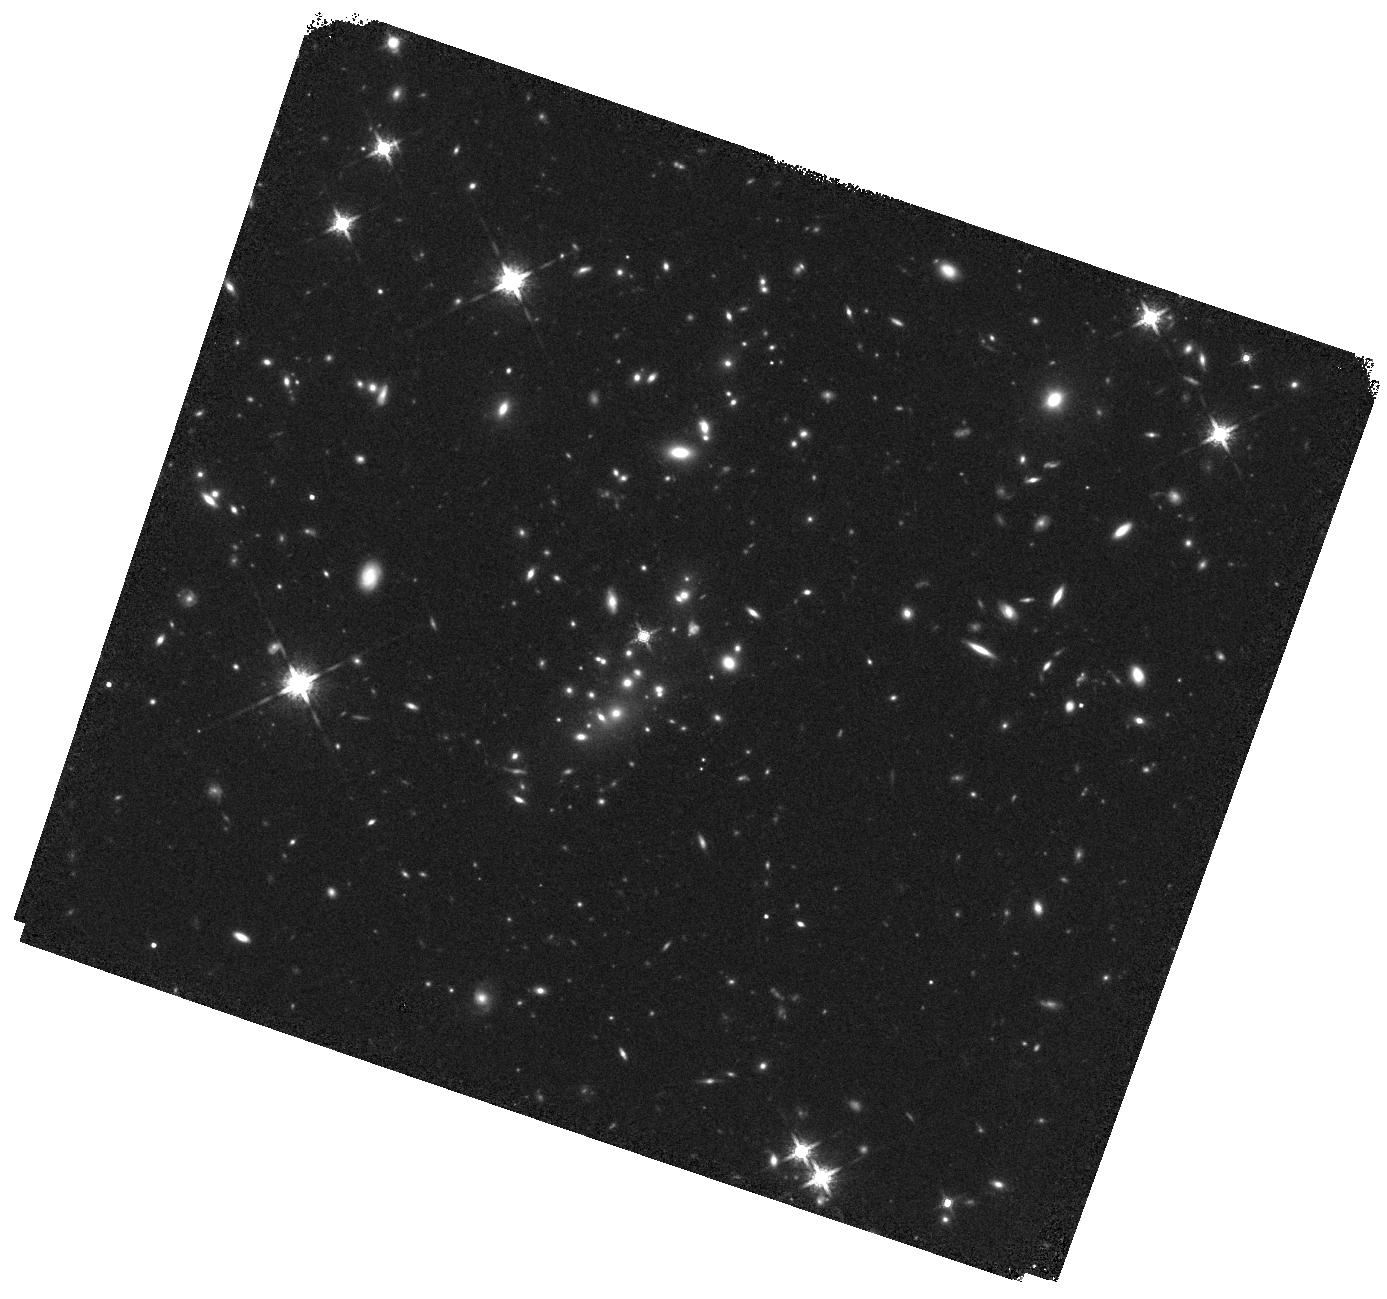
Target: XMM1229
Instrument: WFC3/IR
Filter: F160W
Exposure: 19 min
Observation ID: hst_12051_01_wfc3_ir_f160w_ibe001

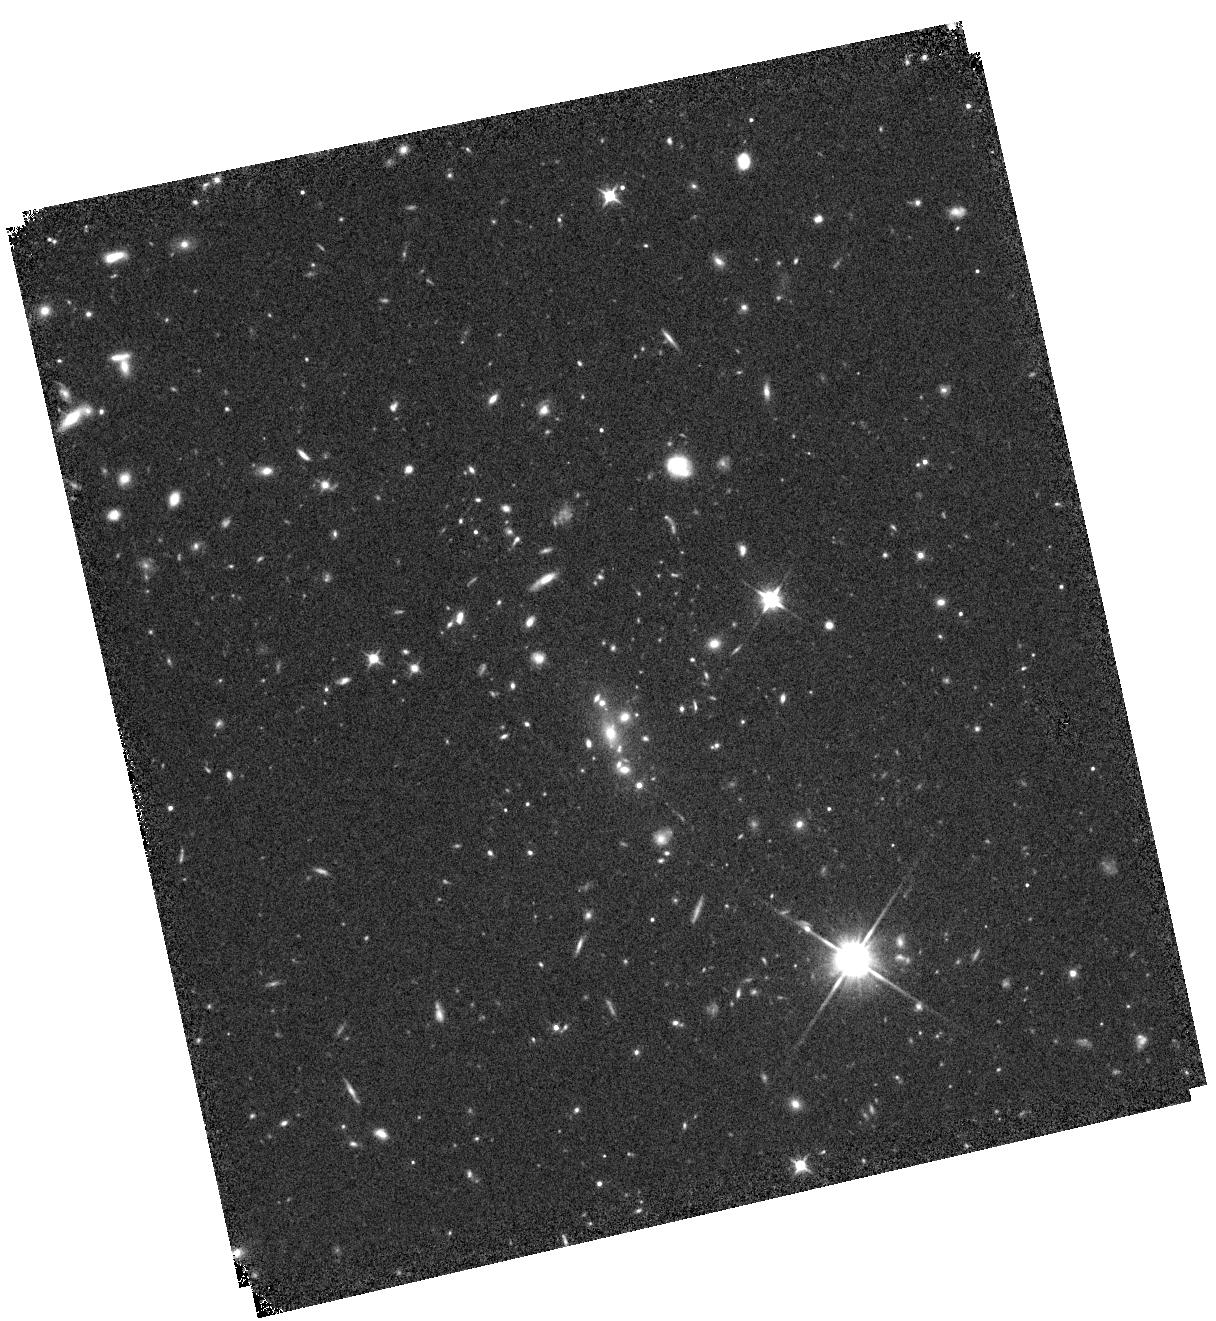
Target: XMM2235
Instrument: WFC3/IR
Filter: F110W
Exposure: 19 min
Observation ID: hst_12051_04_wfc3_ir_f110w_ibe004

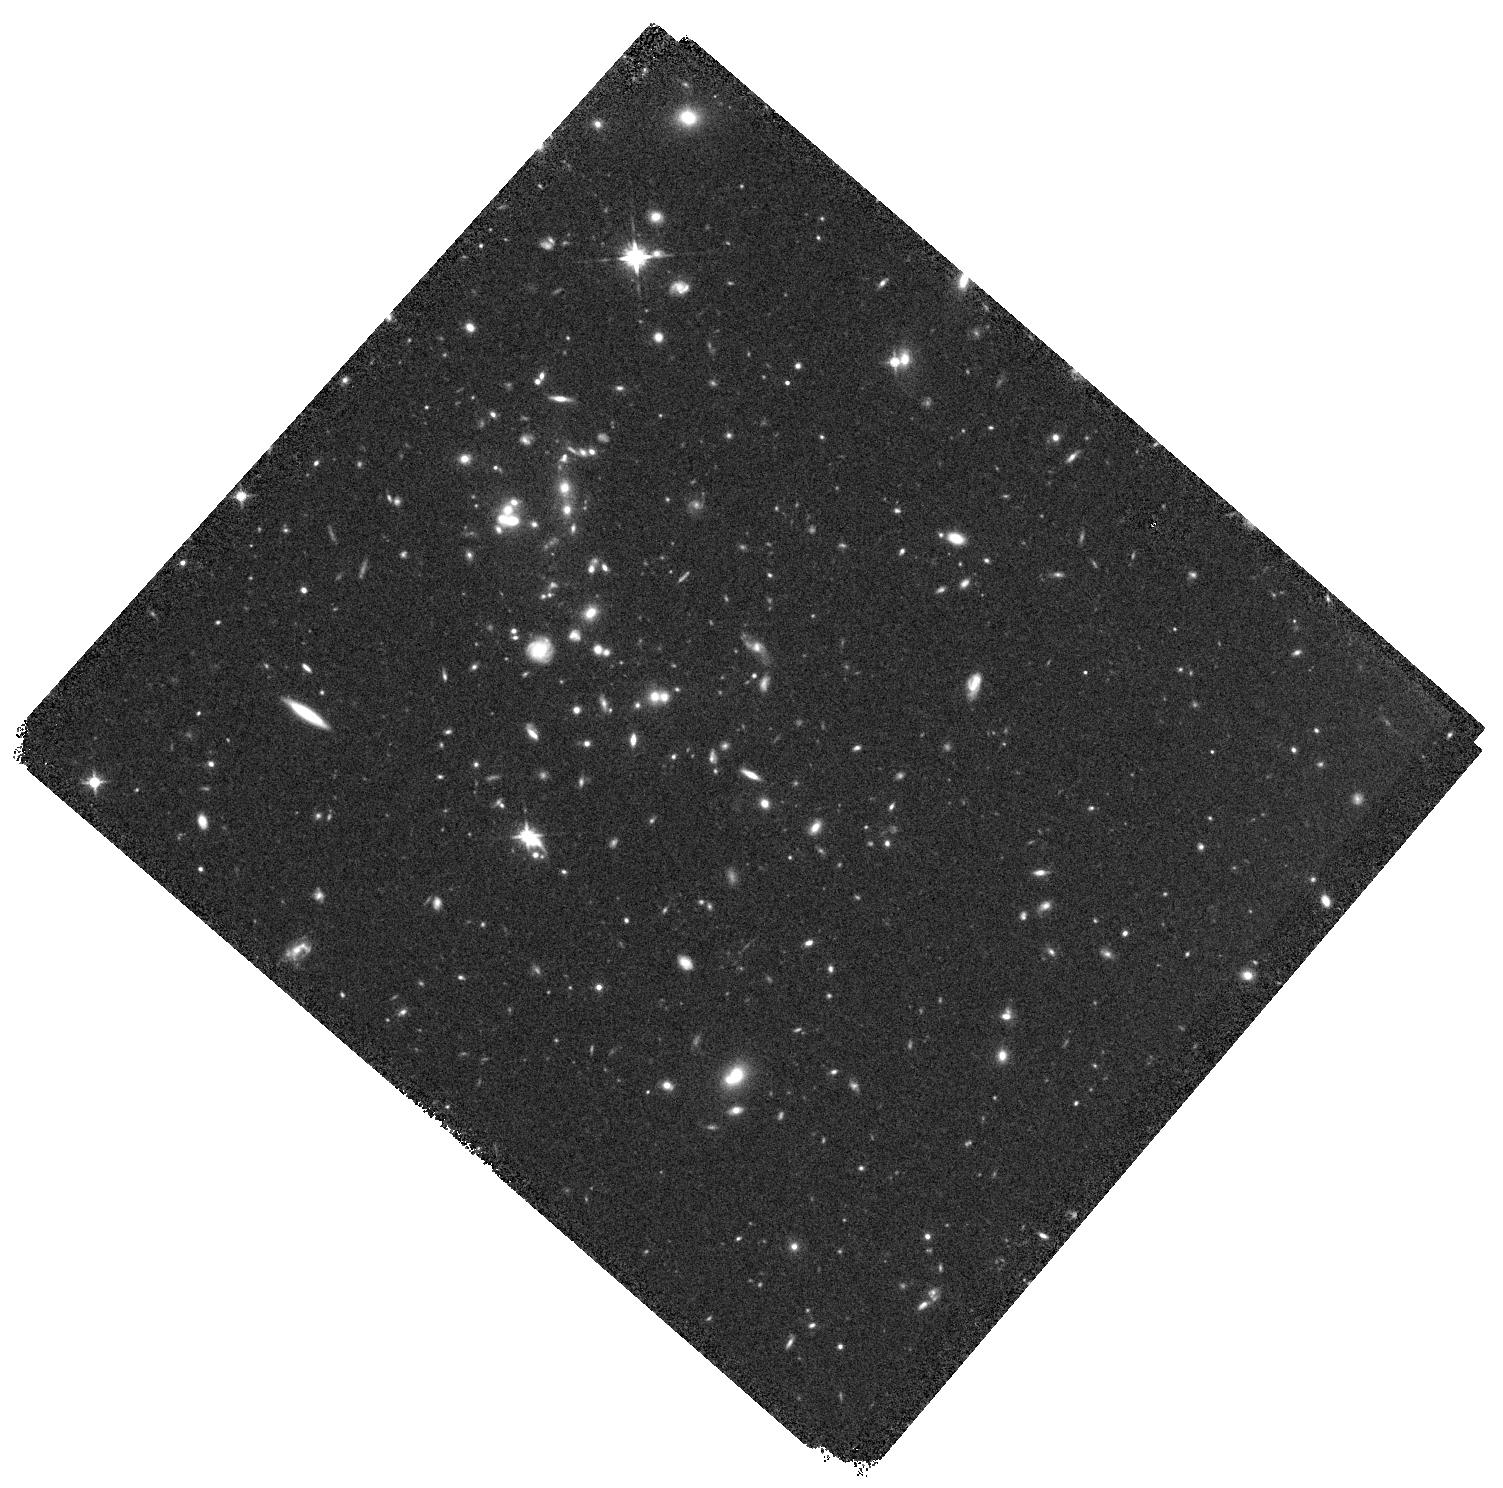
Target: ISCS1434
Instrument: WFC3/IR
Filter: F125W
Exposure: 20 min
Observation ID: hst_12051_03_wfc3_ir_f125w_ibe003

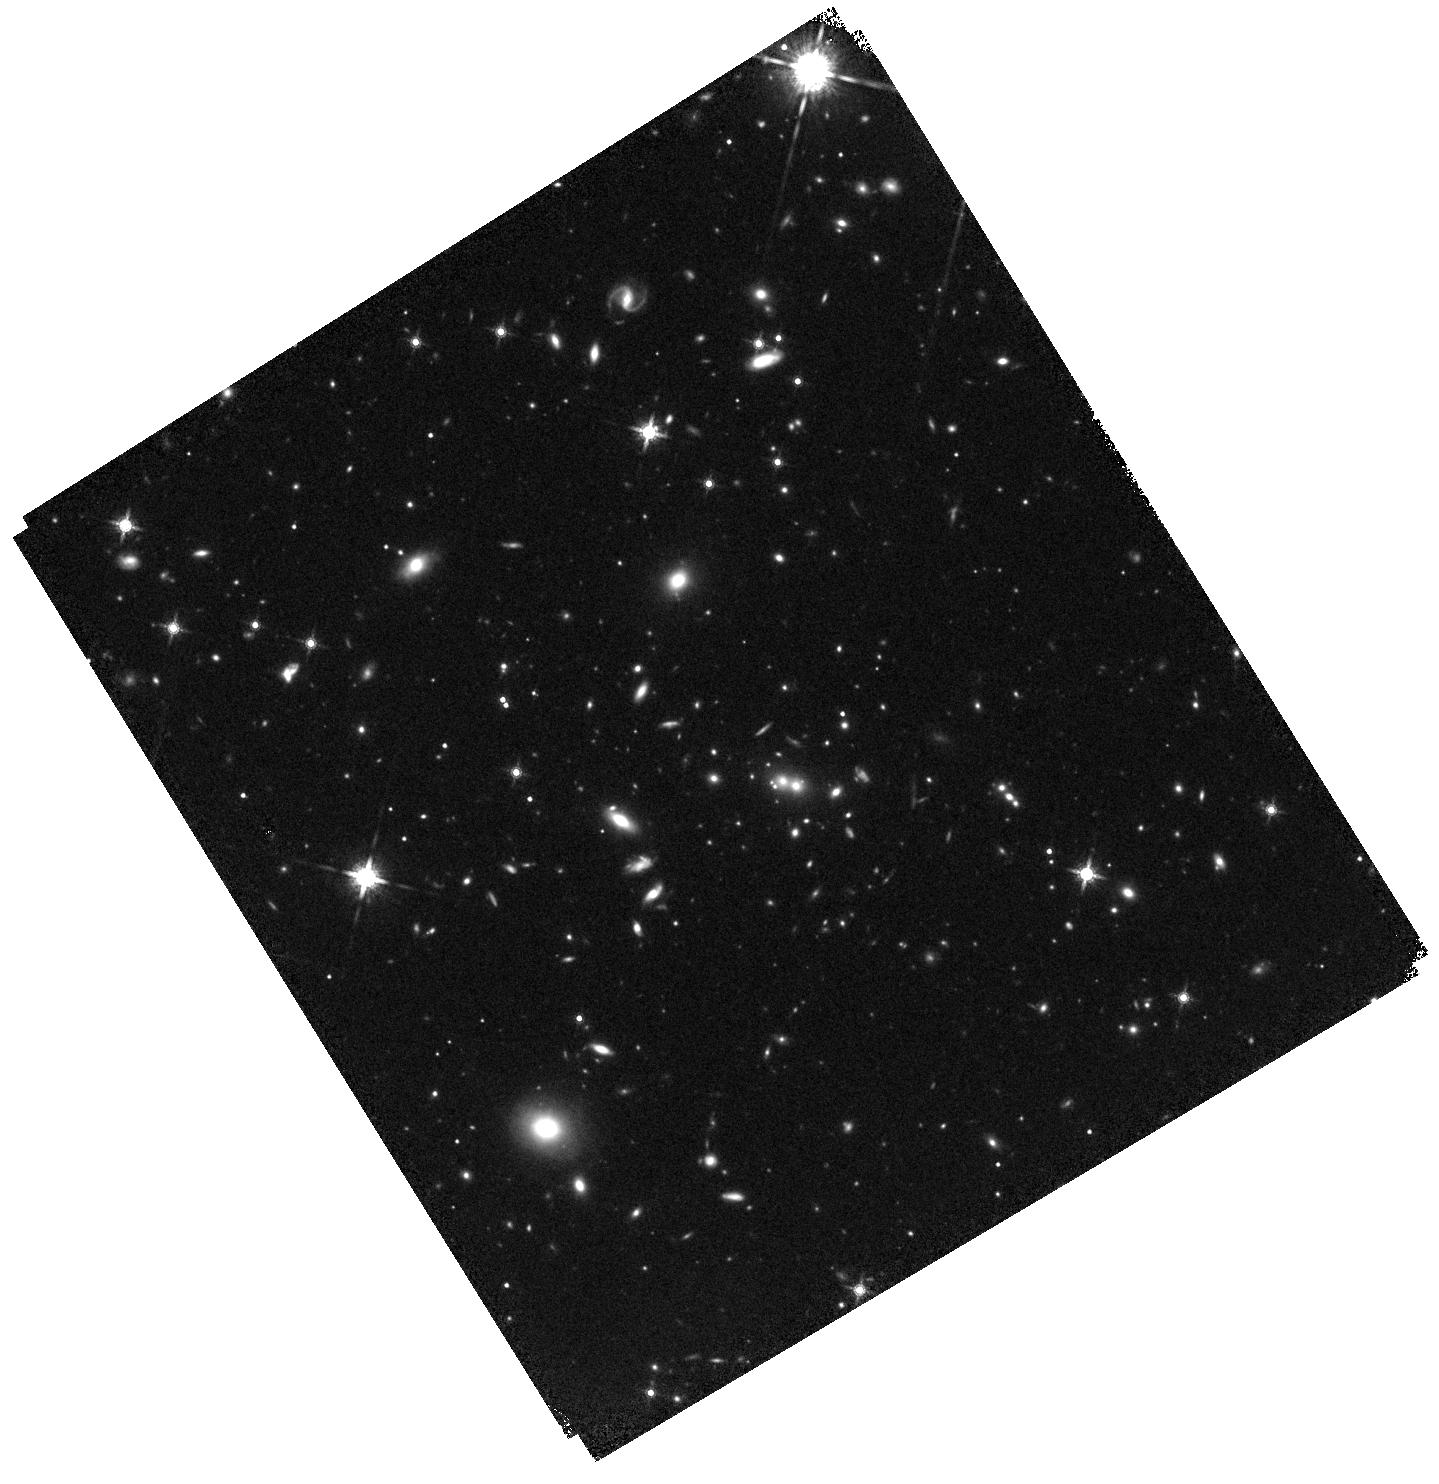
Target: RDCS1252
Instrument: WFC3/IR
Filter: F160W
Exposure: 20 min
Observation ID: hst_12051_02_wfc3_ir_f160w_ibe002

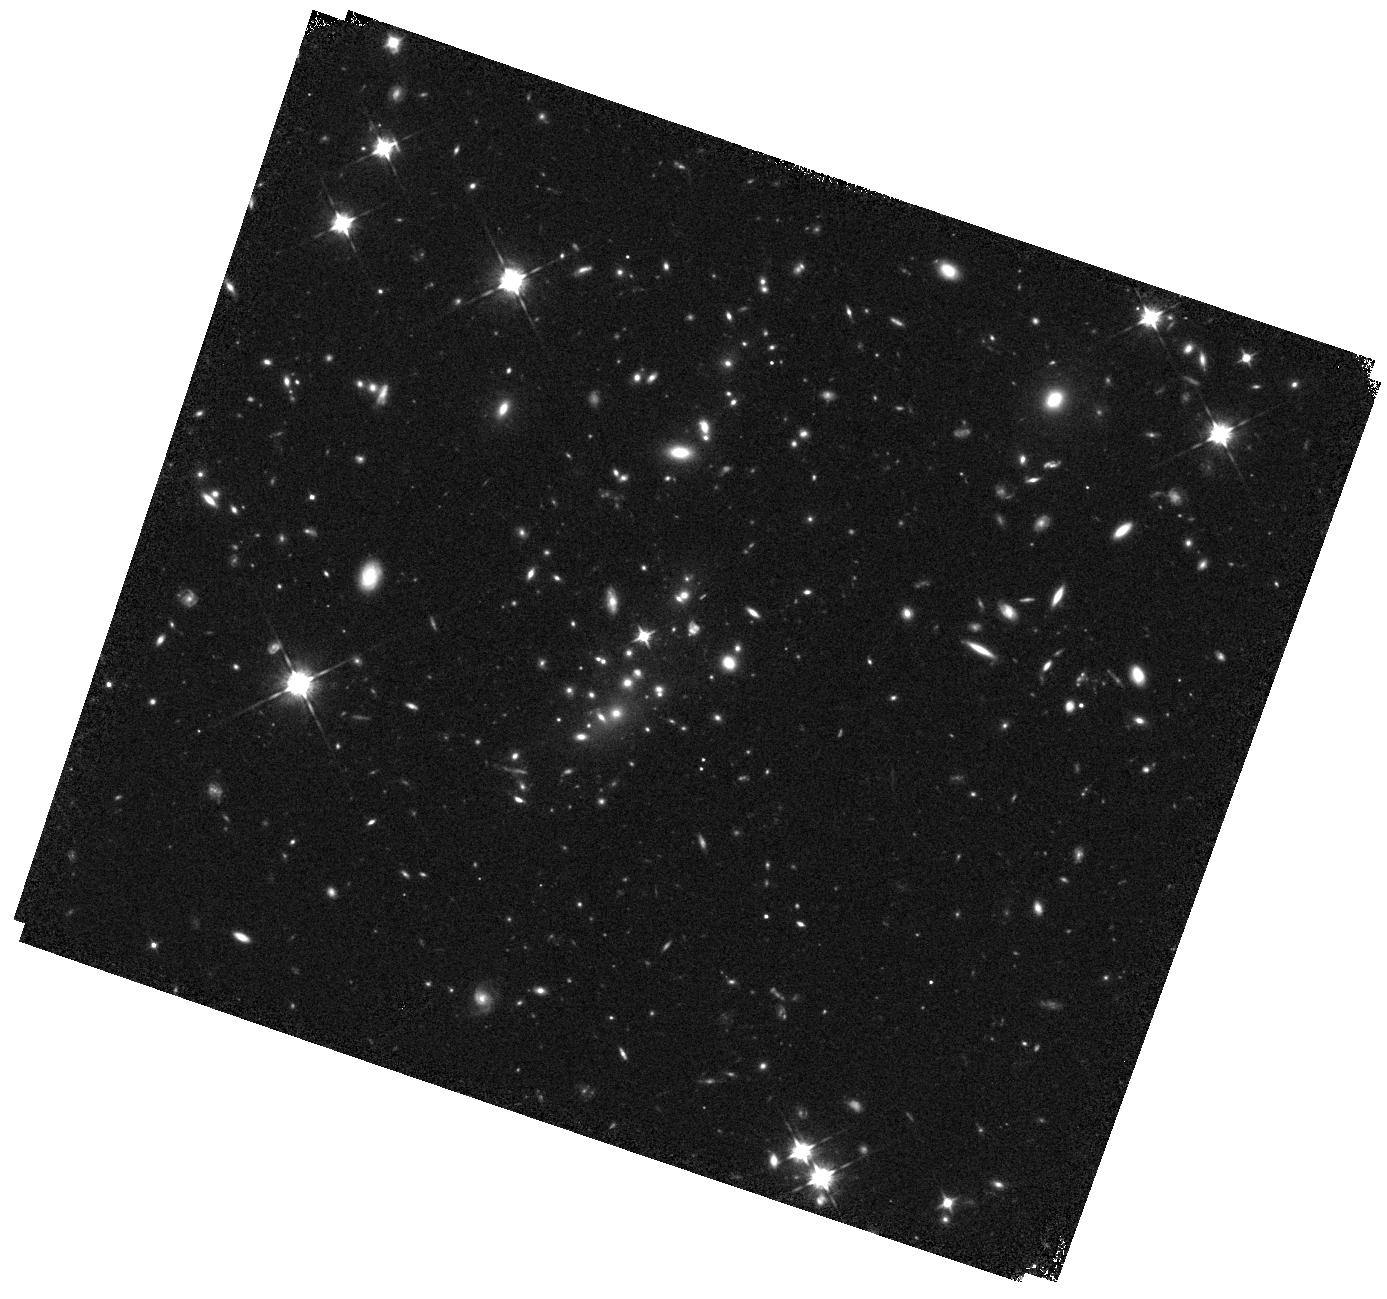
Target: XMM1229
Instrument: WFC3/IR
Filter: F105W
Exposure: 22 min
Observation ID: hst_12051_01_wfc3_ir_f105w_ibe001

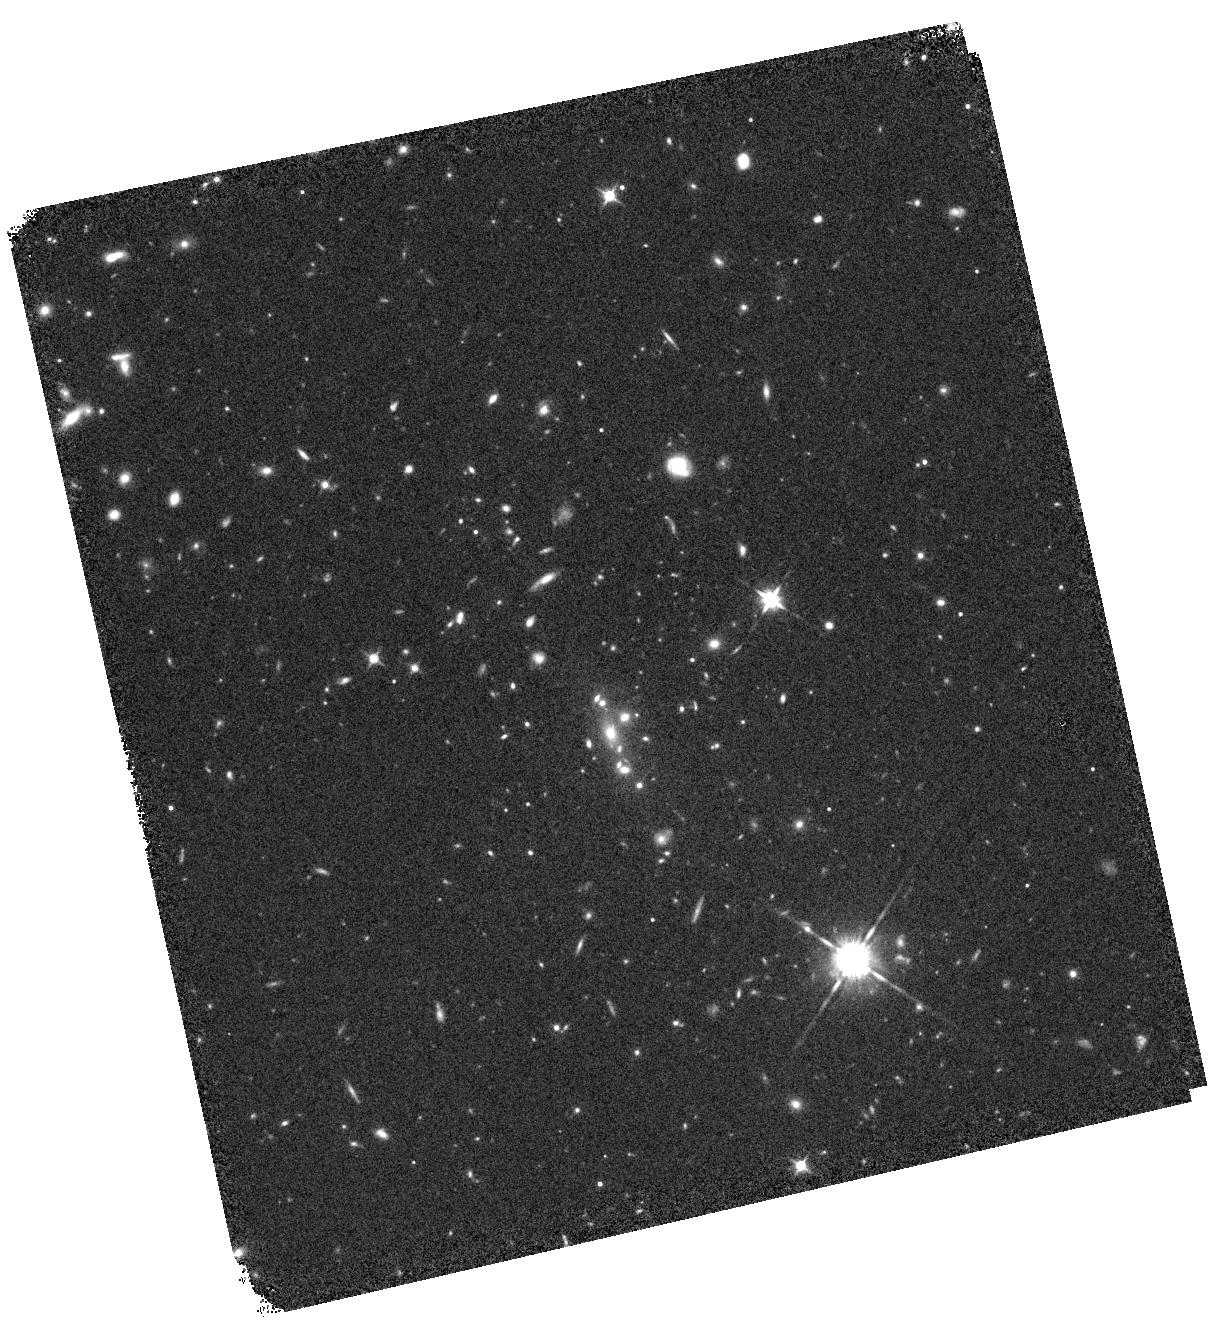
Target: XMM2235
Instrument: WFC3/IR
Filter: F125W
Exposure: 20 min
Observation ID: hst_12051_04_wfc3_ir_f125w_ibe004

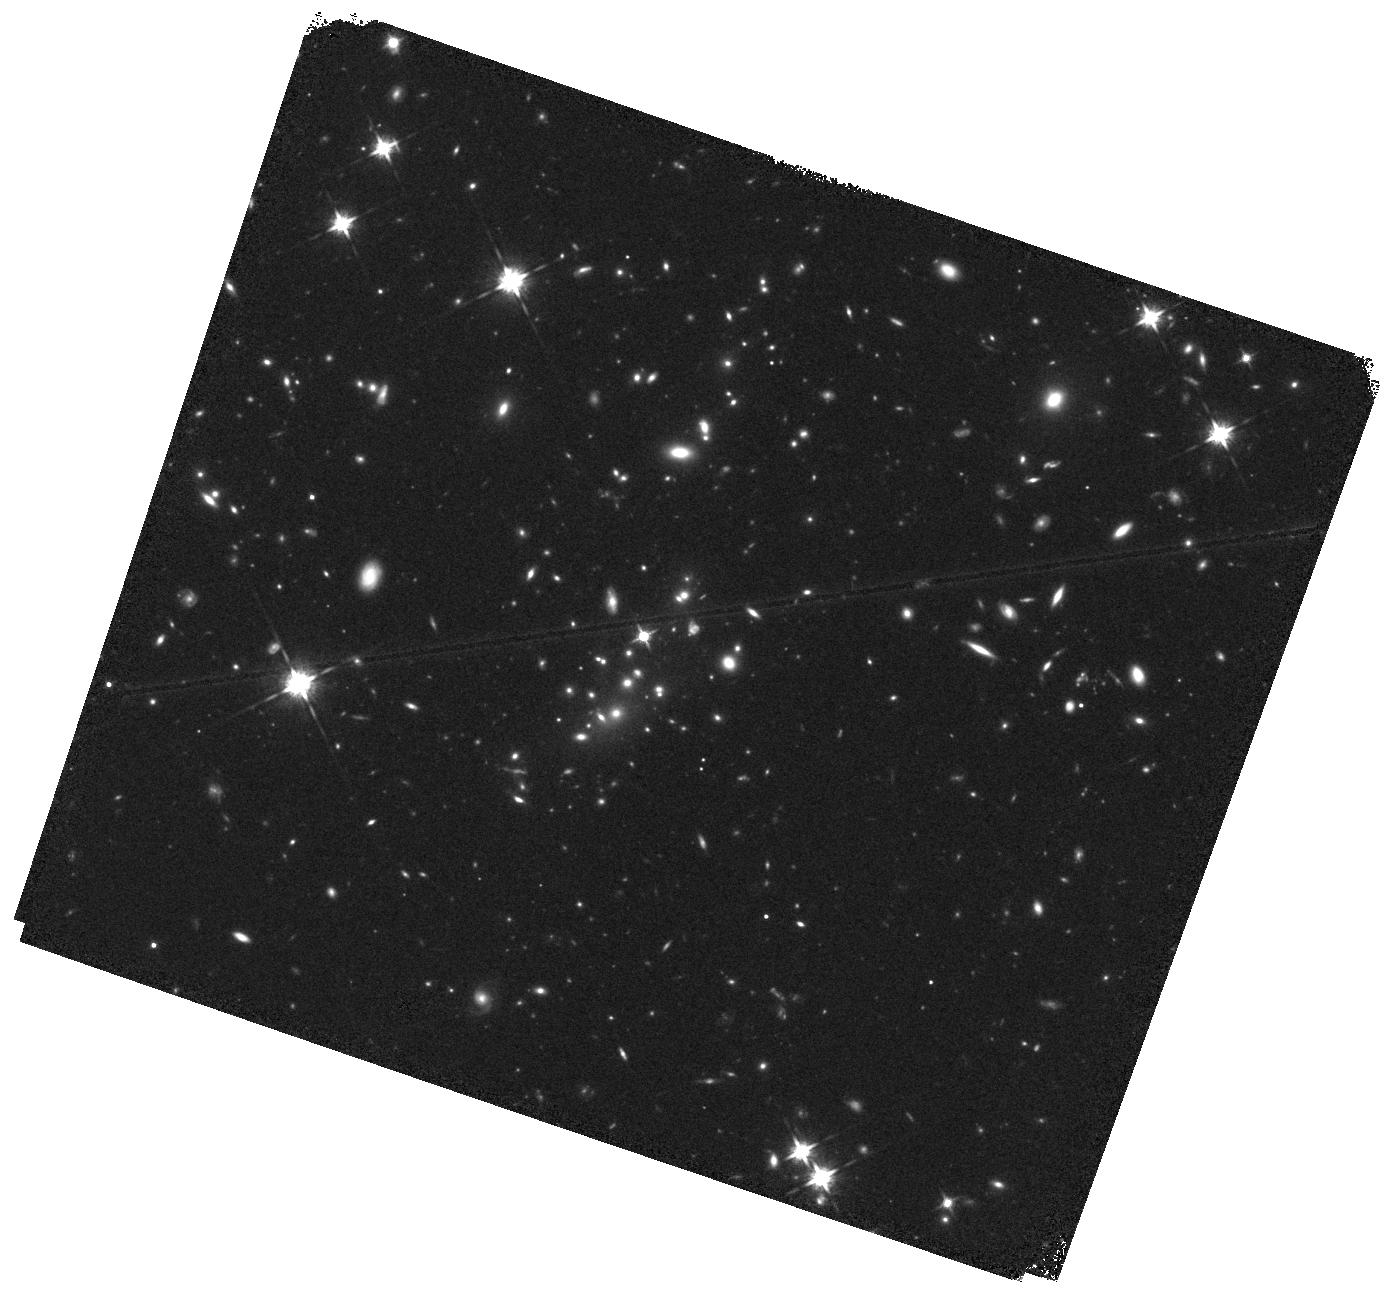
Target: XMM1229
Instrument: WFC3/IR
Filter: F125W
Exposure: 20 min
Observation ID: hst_12051_01_wfc3_ir_f125w_ibe001

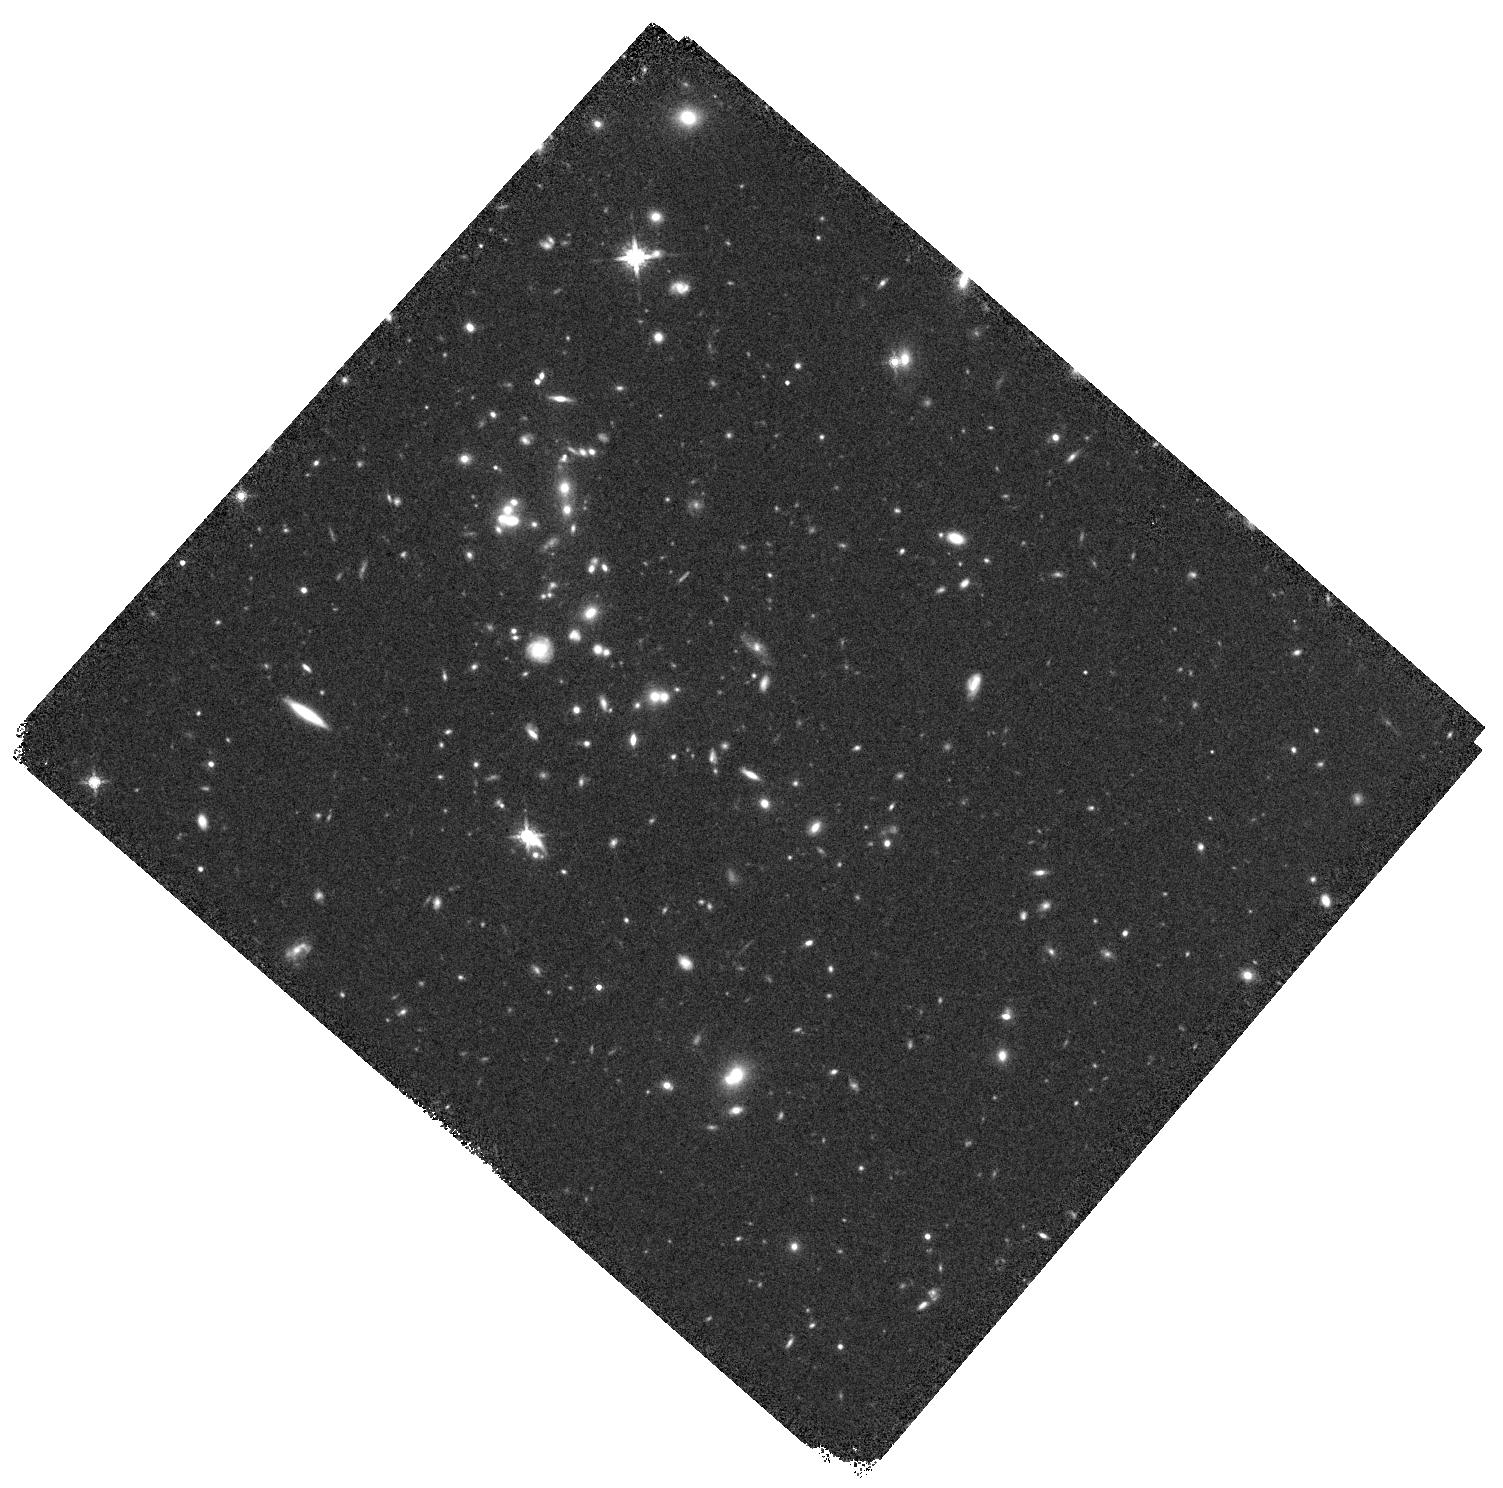
Target: ISCS1434
Instrument: WFC3/IR
Filter: F160W
Exposure: 20 min
Observation ID: hst_12051_03_wfc3_ir_f160w_ibe003

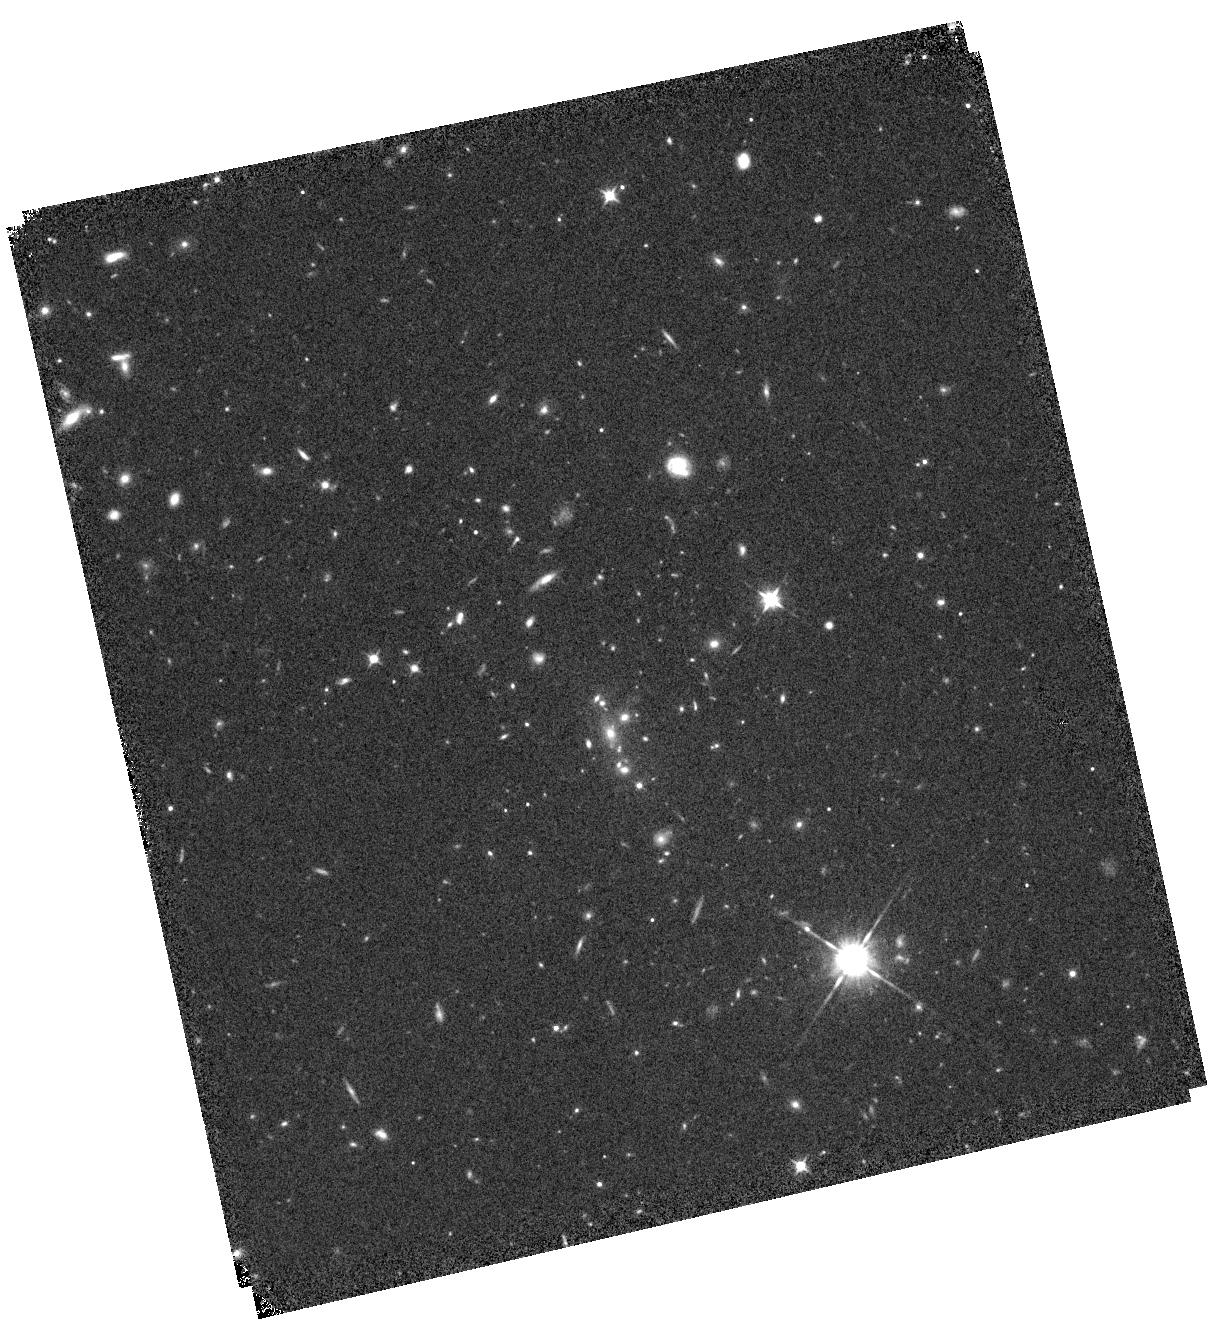
Target: XMM2235
Instrument: WFC3/IR
Filter: F105W
Exposure: 20 min
Observation ID: hst_12051_04_wfc3_ir_f105w_ibe004

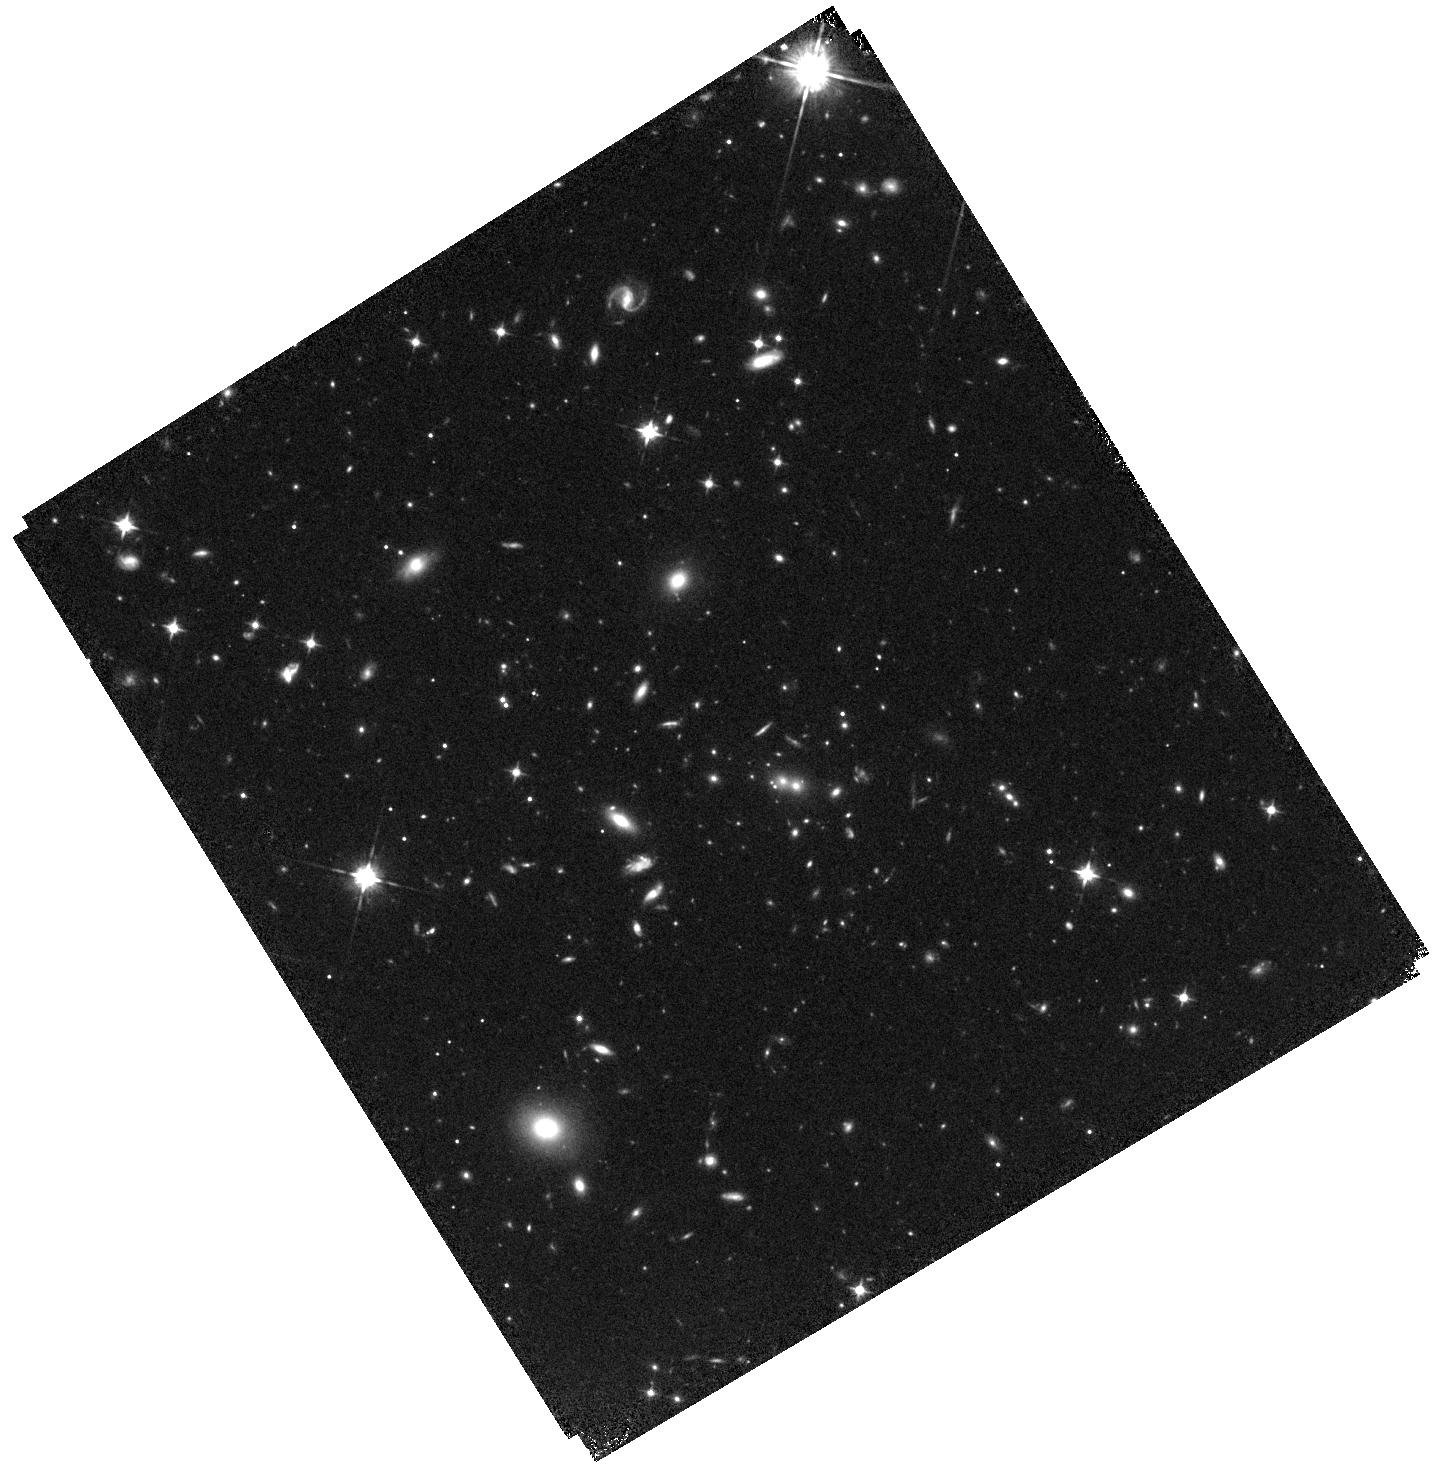
Target: RDCS1252
Instrument: WFC3/IR
Filter: F105W
Exposure: 20 min
Observation ID: hst_12051_02_wfc3_ir_f105w_ibe002

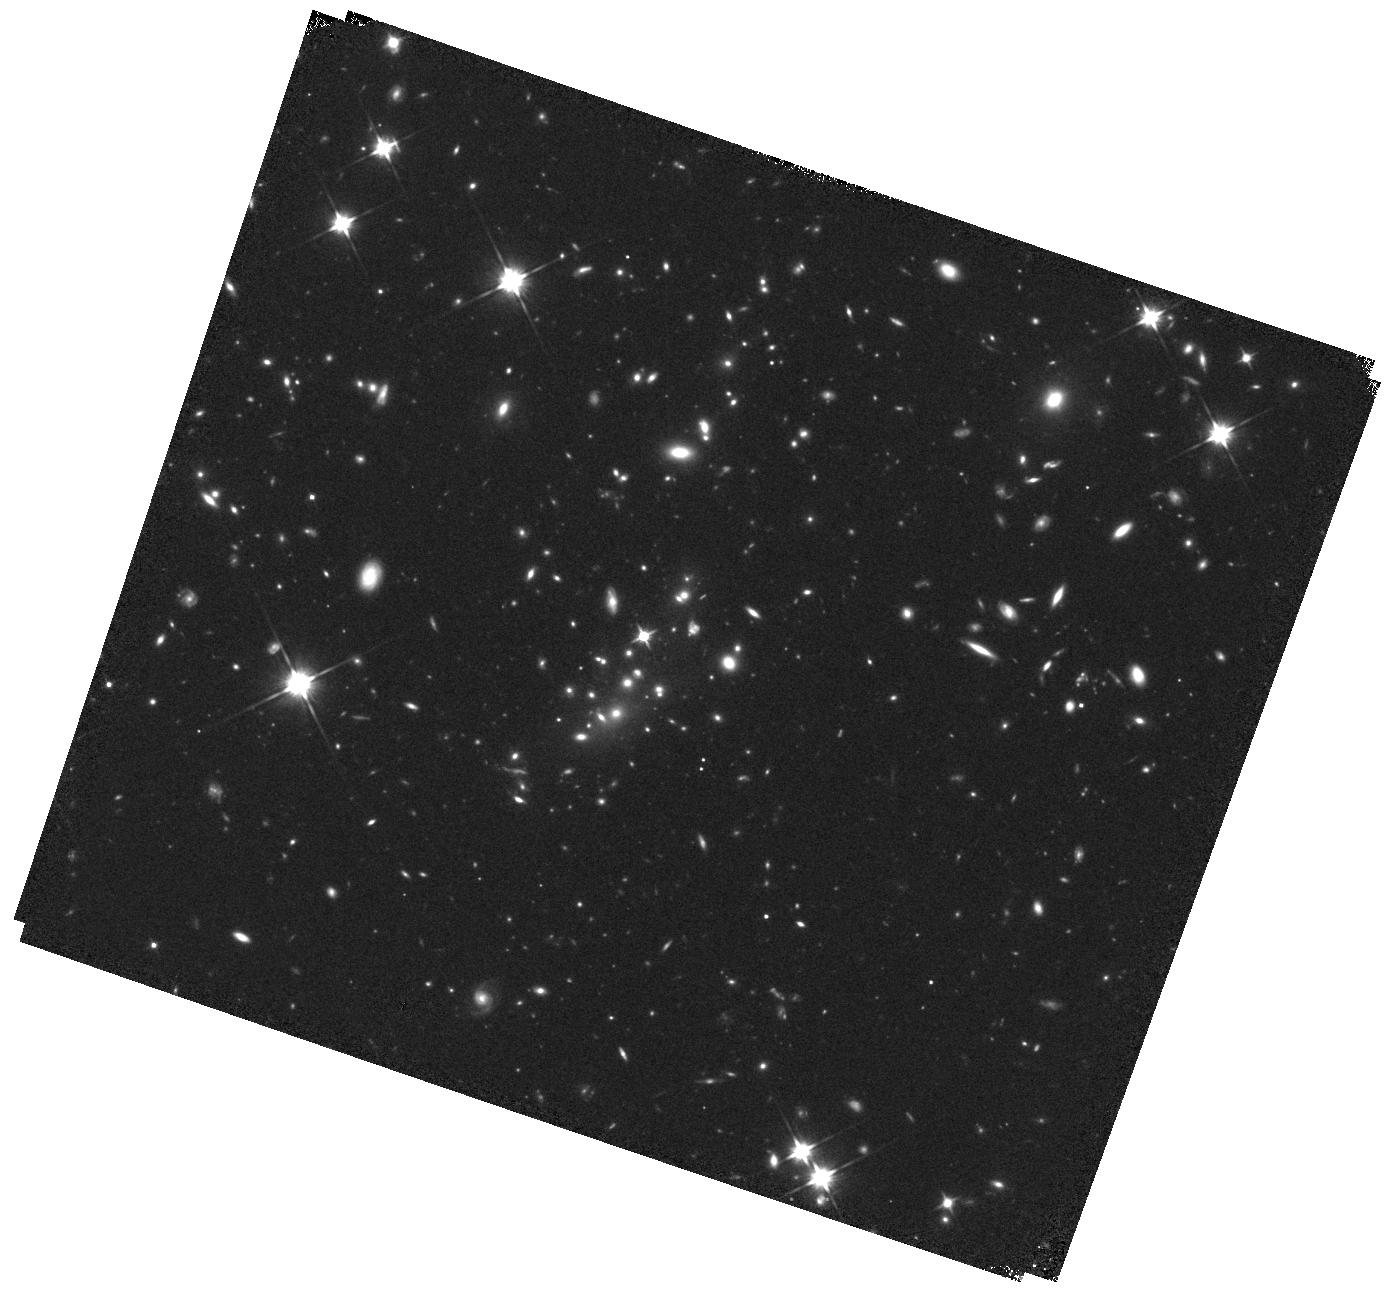
Target: XMM1229
Instrument: WFC3/IR
Filter: F110W
Exposure: 19 min
Observation ID: hst_12051_01_wfc3_ir_f110w_ibe001

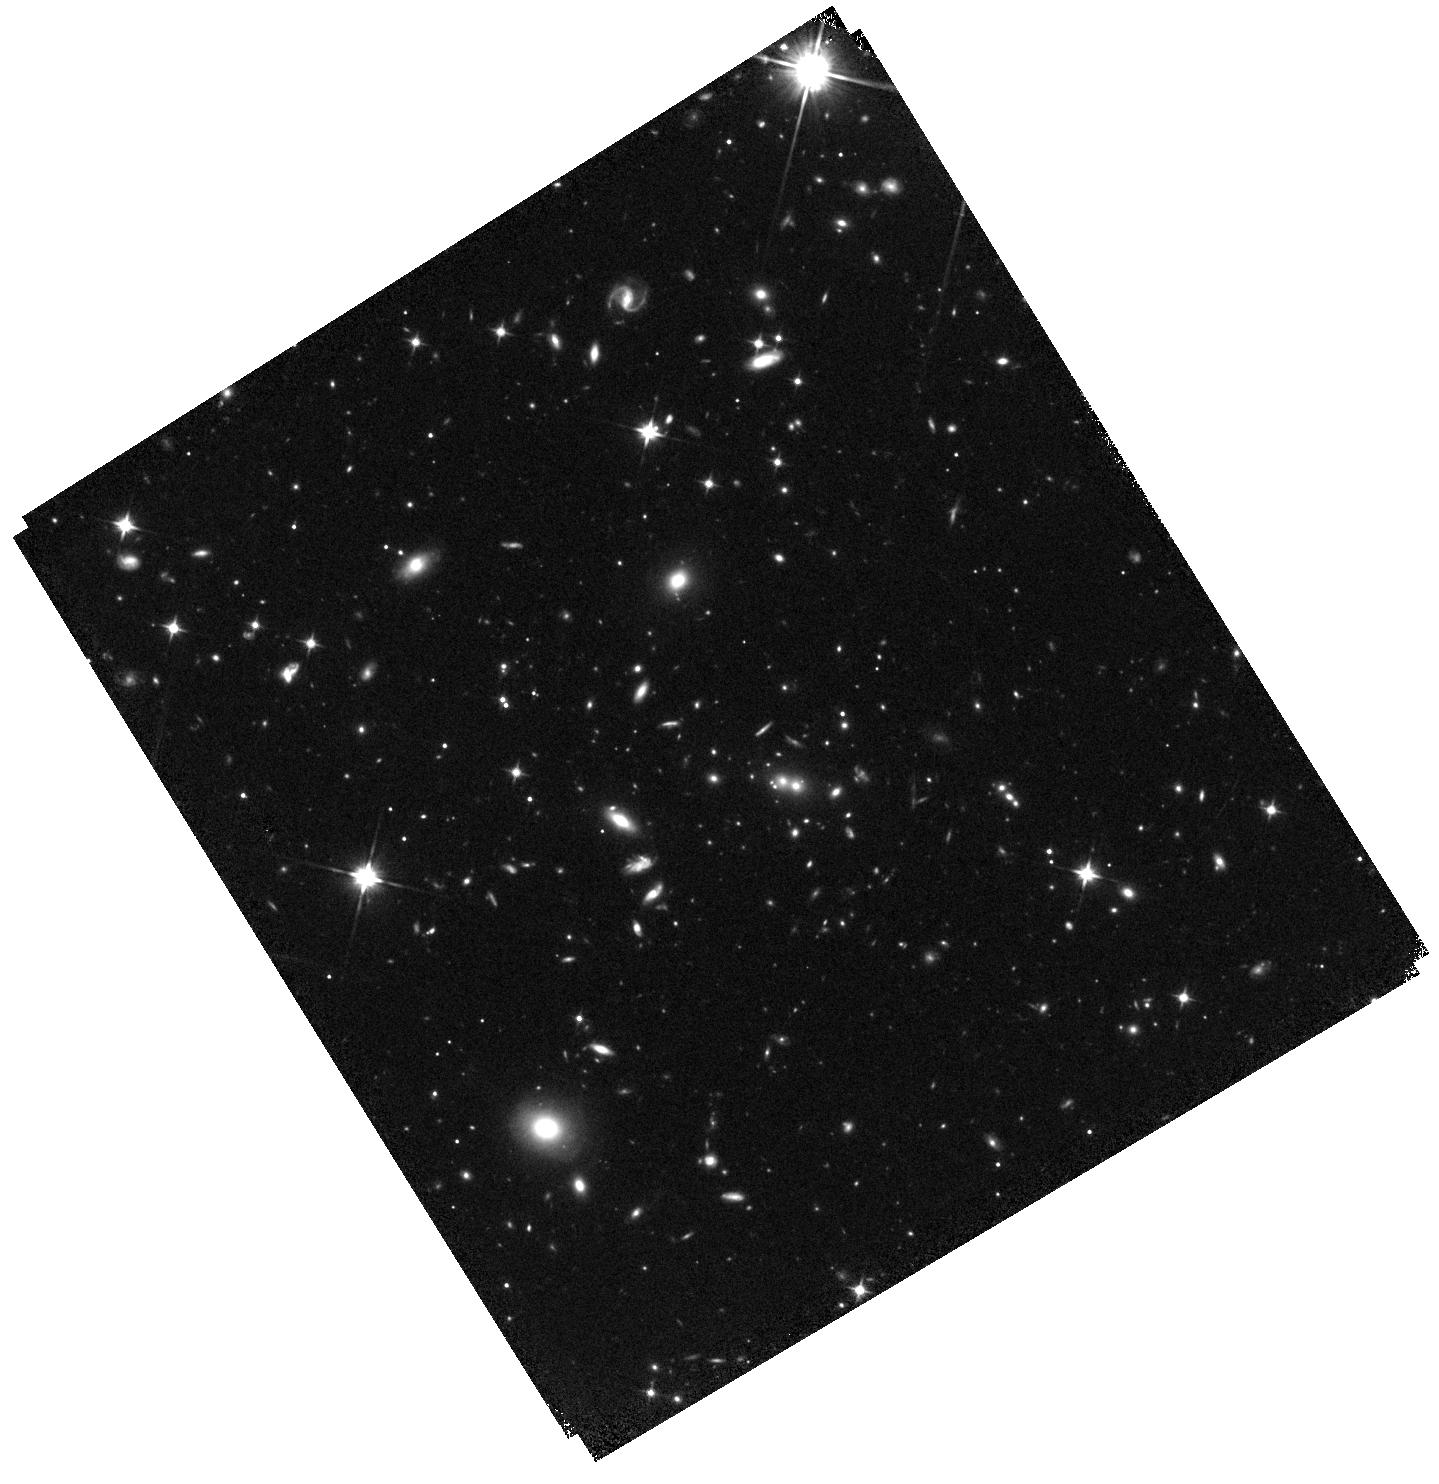
Target: RDCS1252
Instrument: WFC3/IR
Filter: F110W
Exposure: 19 min
Observation ID: hst_12051_02_wfc3_ir_f110w_ibe002

Cross Calibration of NICMOS and WFC3 in the Low-Count-Rate Regime (PI: Perlmutter, Saul)

NICMOS has played a key role in probing the deep near infrared regime for a decade. It has been the only instrument available to observe faint objects in the near infrared that are not observable from the ground. However, the calibration of NICMOS has turned out to be difficult in the low-count-rate regime. The NICMOS calibration team has extrapolated a power-law to describe the apparent non-linearity in the NICMOS detectors from measurements at ~50-5000 ADU/s to flux counts around 0.1-1 ADU/s. Precise measurements of faint objects (such as SNe Ia at high redshift) require us to reduce the uncertainties from this extrapolation. Here we propose to determine the absolute zeropoint for faint objects by cross-calibrating the WFC3 and NICMOS detectors in observations of early type galaxies at redshifts z>1.